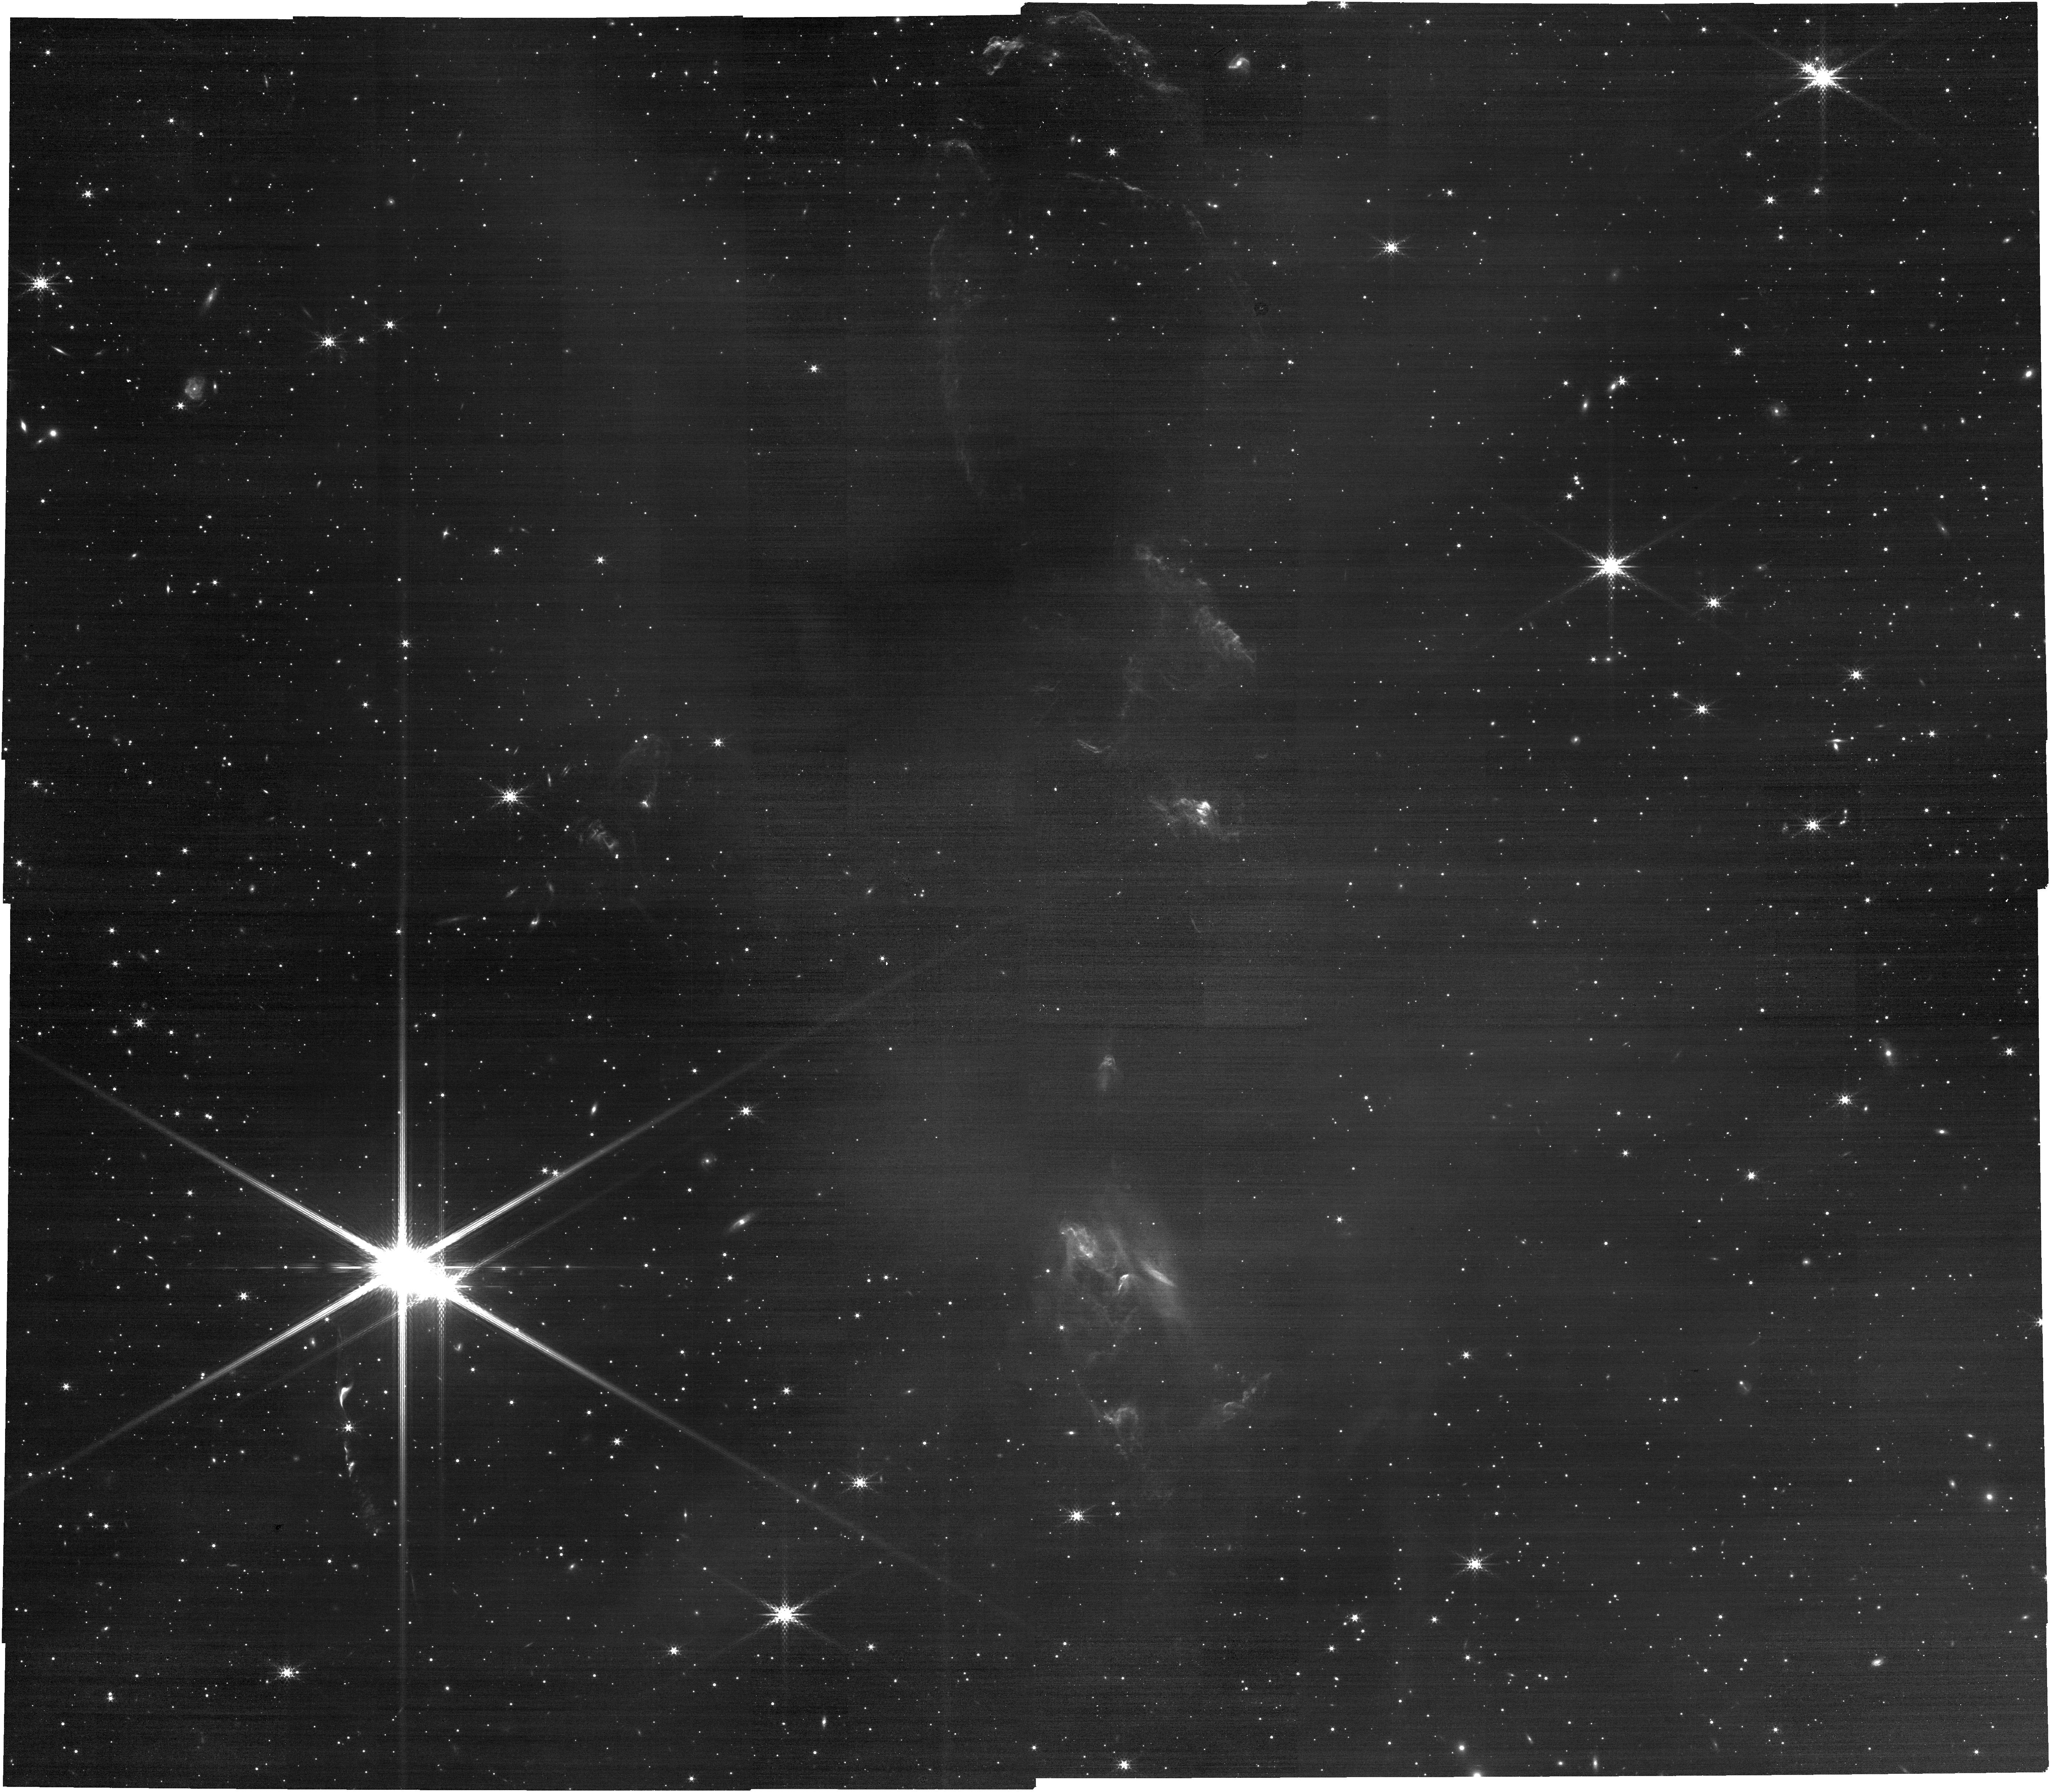
Target: IRAS16293-NIRCAM. Instrument: NIRCAM. Filter: F360M. Exposure: 14 min. Observation ID: jw03222-o001_t002_nircam_clear-f360m

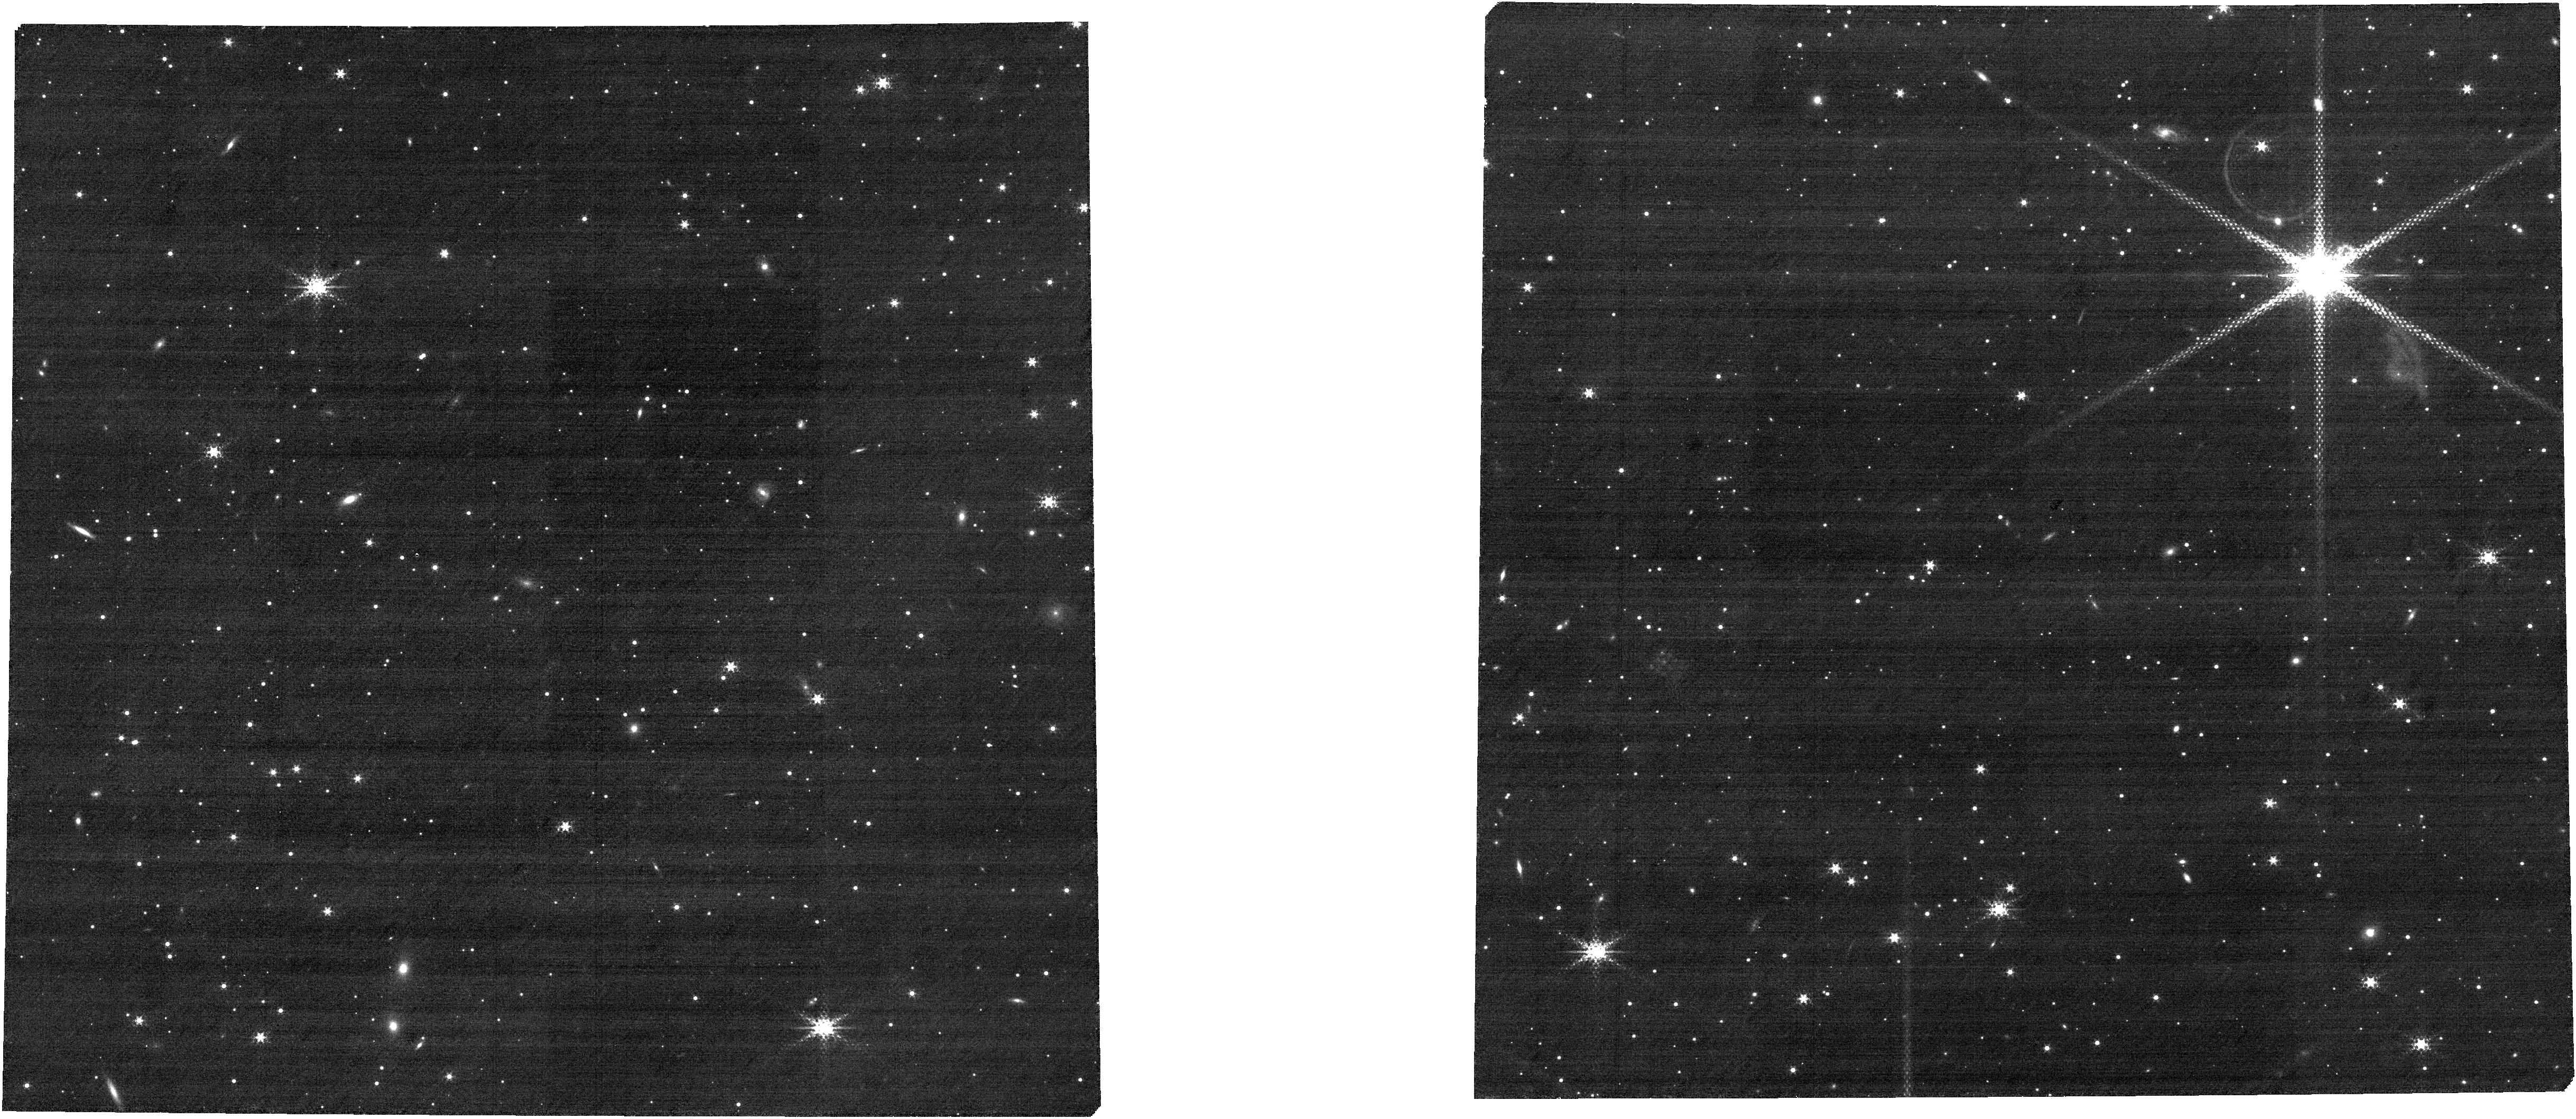
Target: IRAS16293_MSA_Cat_6Feb2024. Instrument: NIRCAM. Filter: F322W2+F323N. Exposure: 31 min. Observation ID: jw03222-o002_t003_nircam_f322w2-f323n

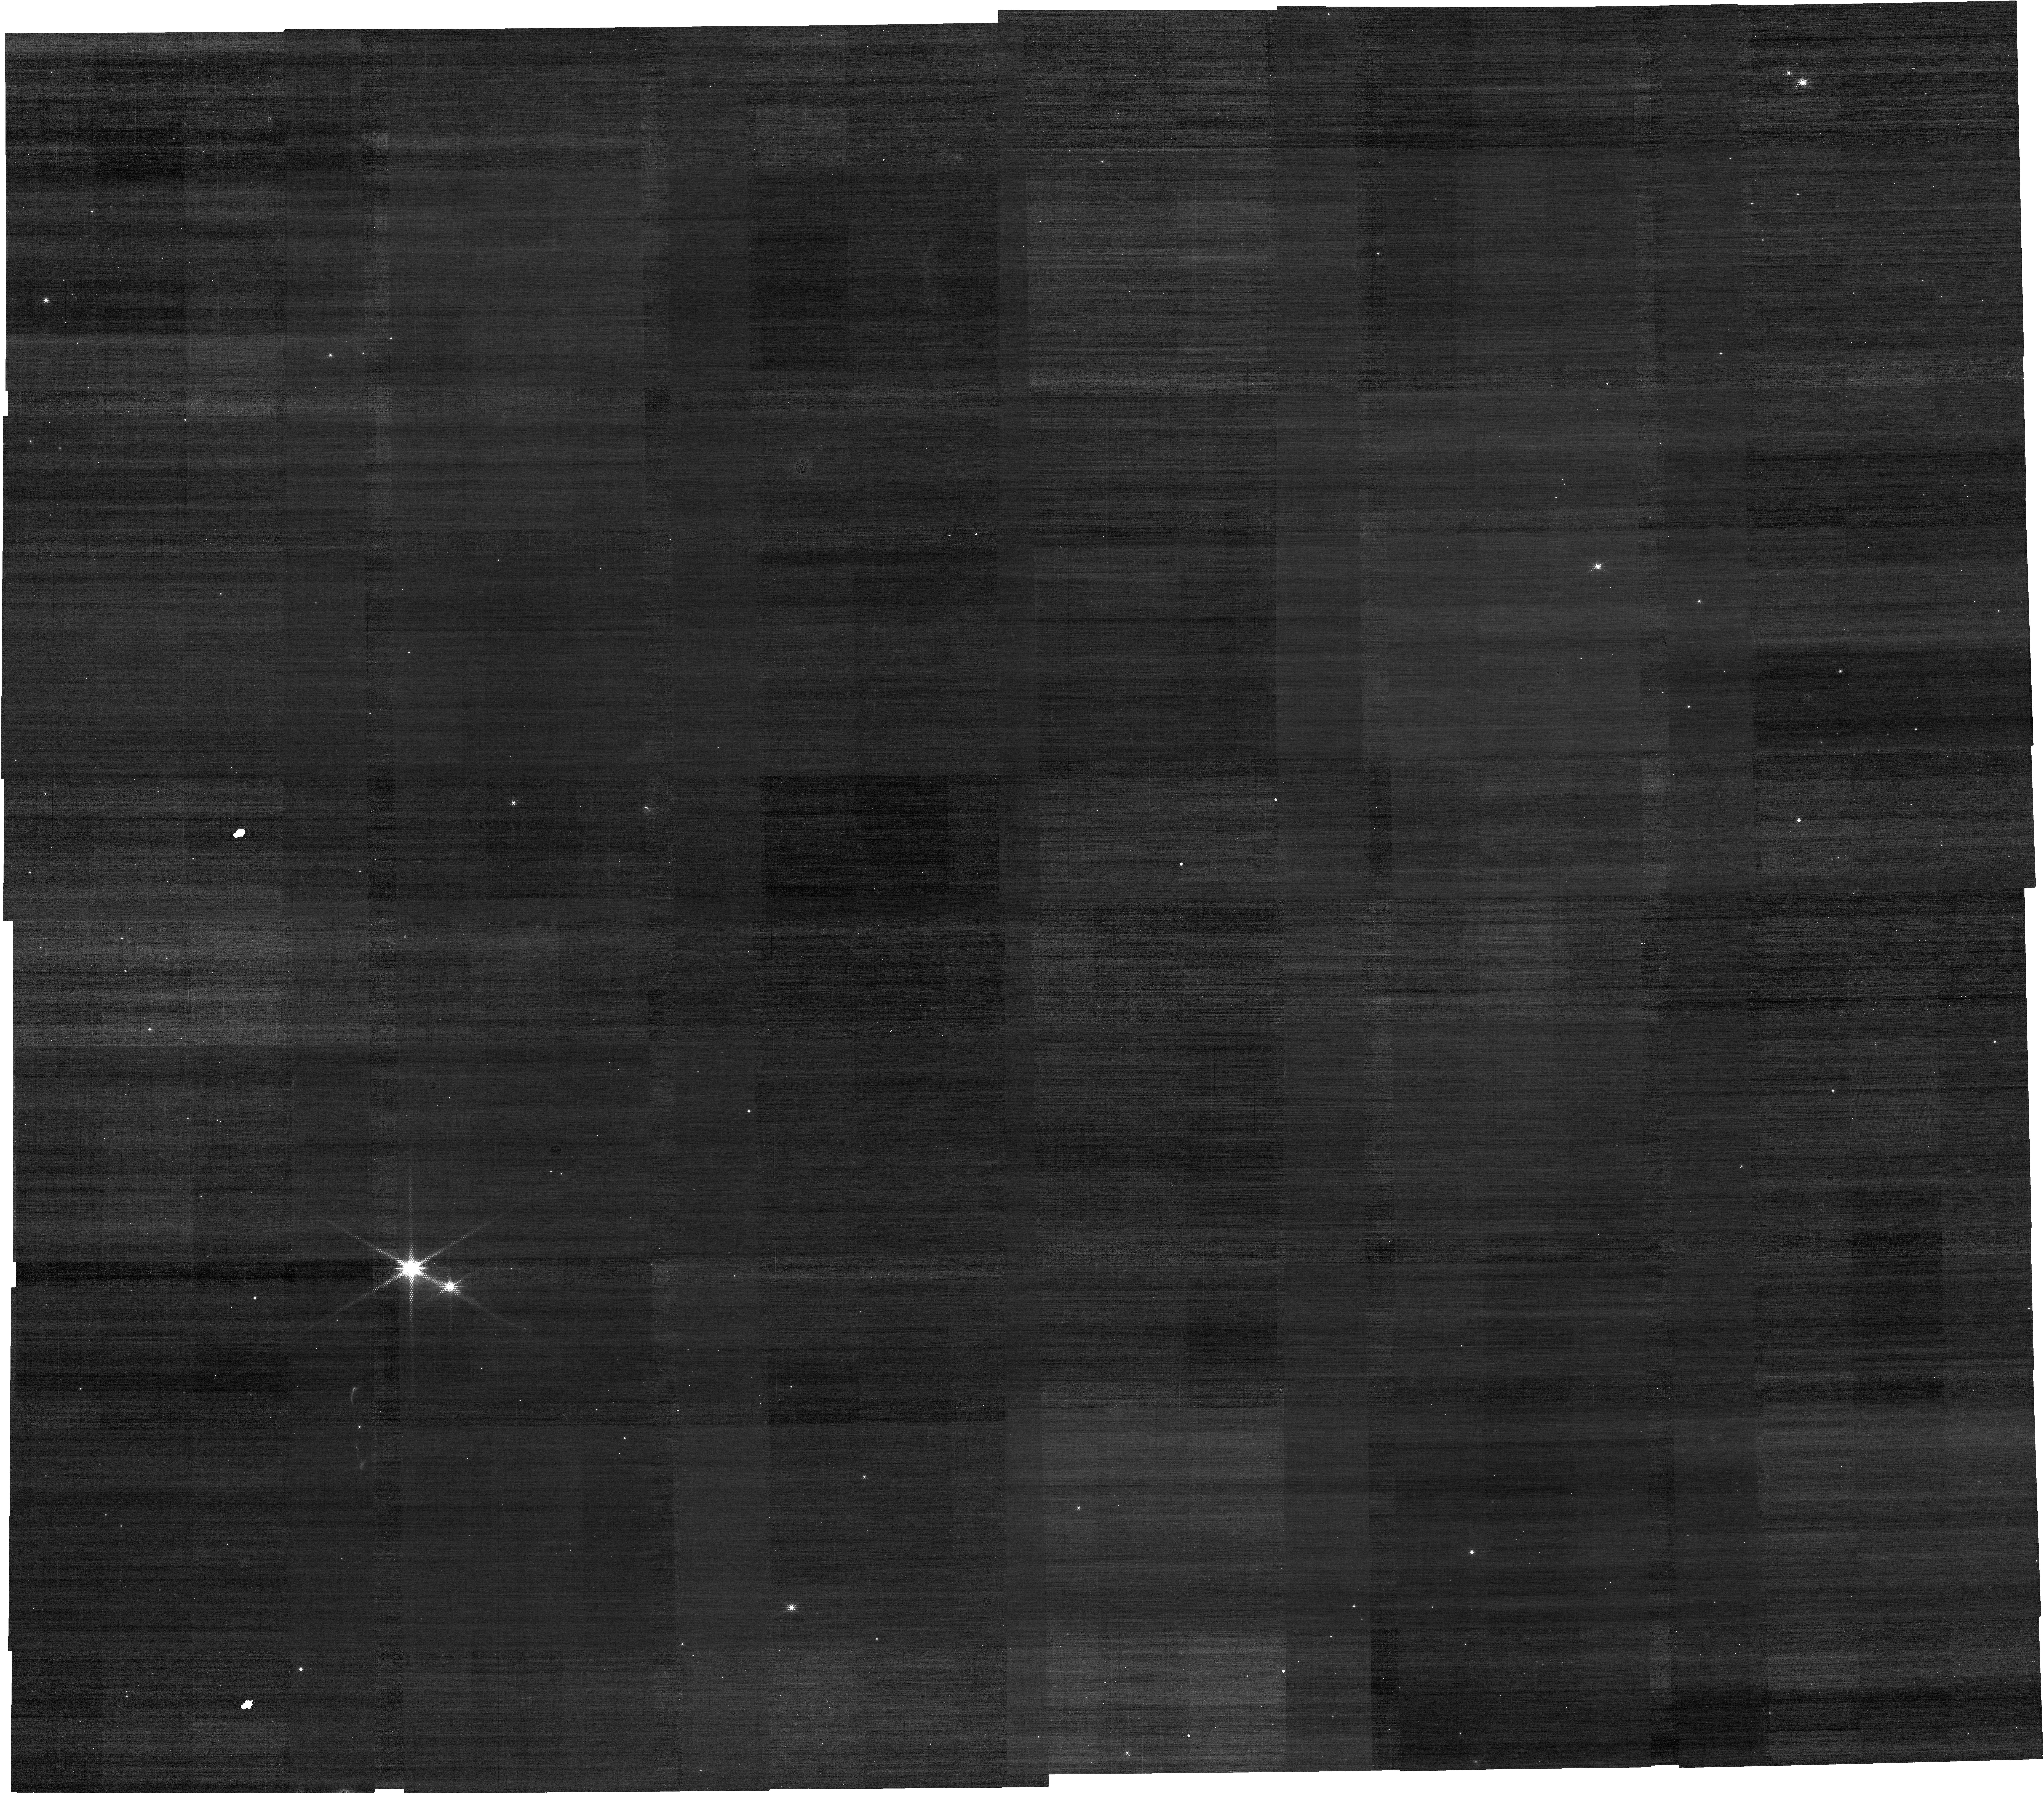
Target: IRAS16293-NIRCAM. Instrument: NIRCAM. Filter: F212N. Exposure: 14 min. Observation ID: jw03222-o001_t002_nircam_clear-f212n

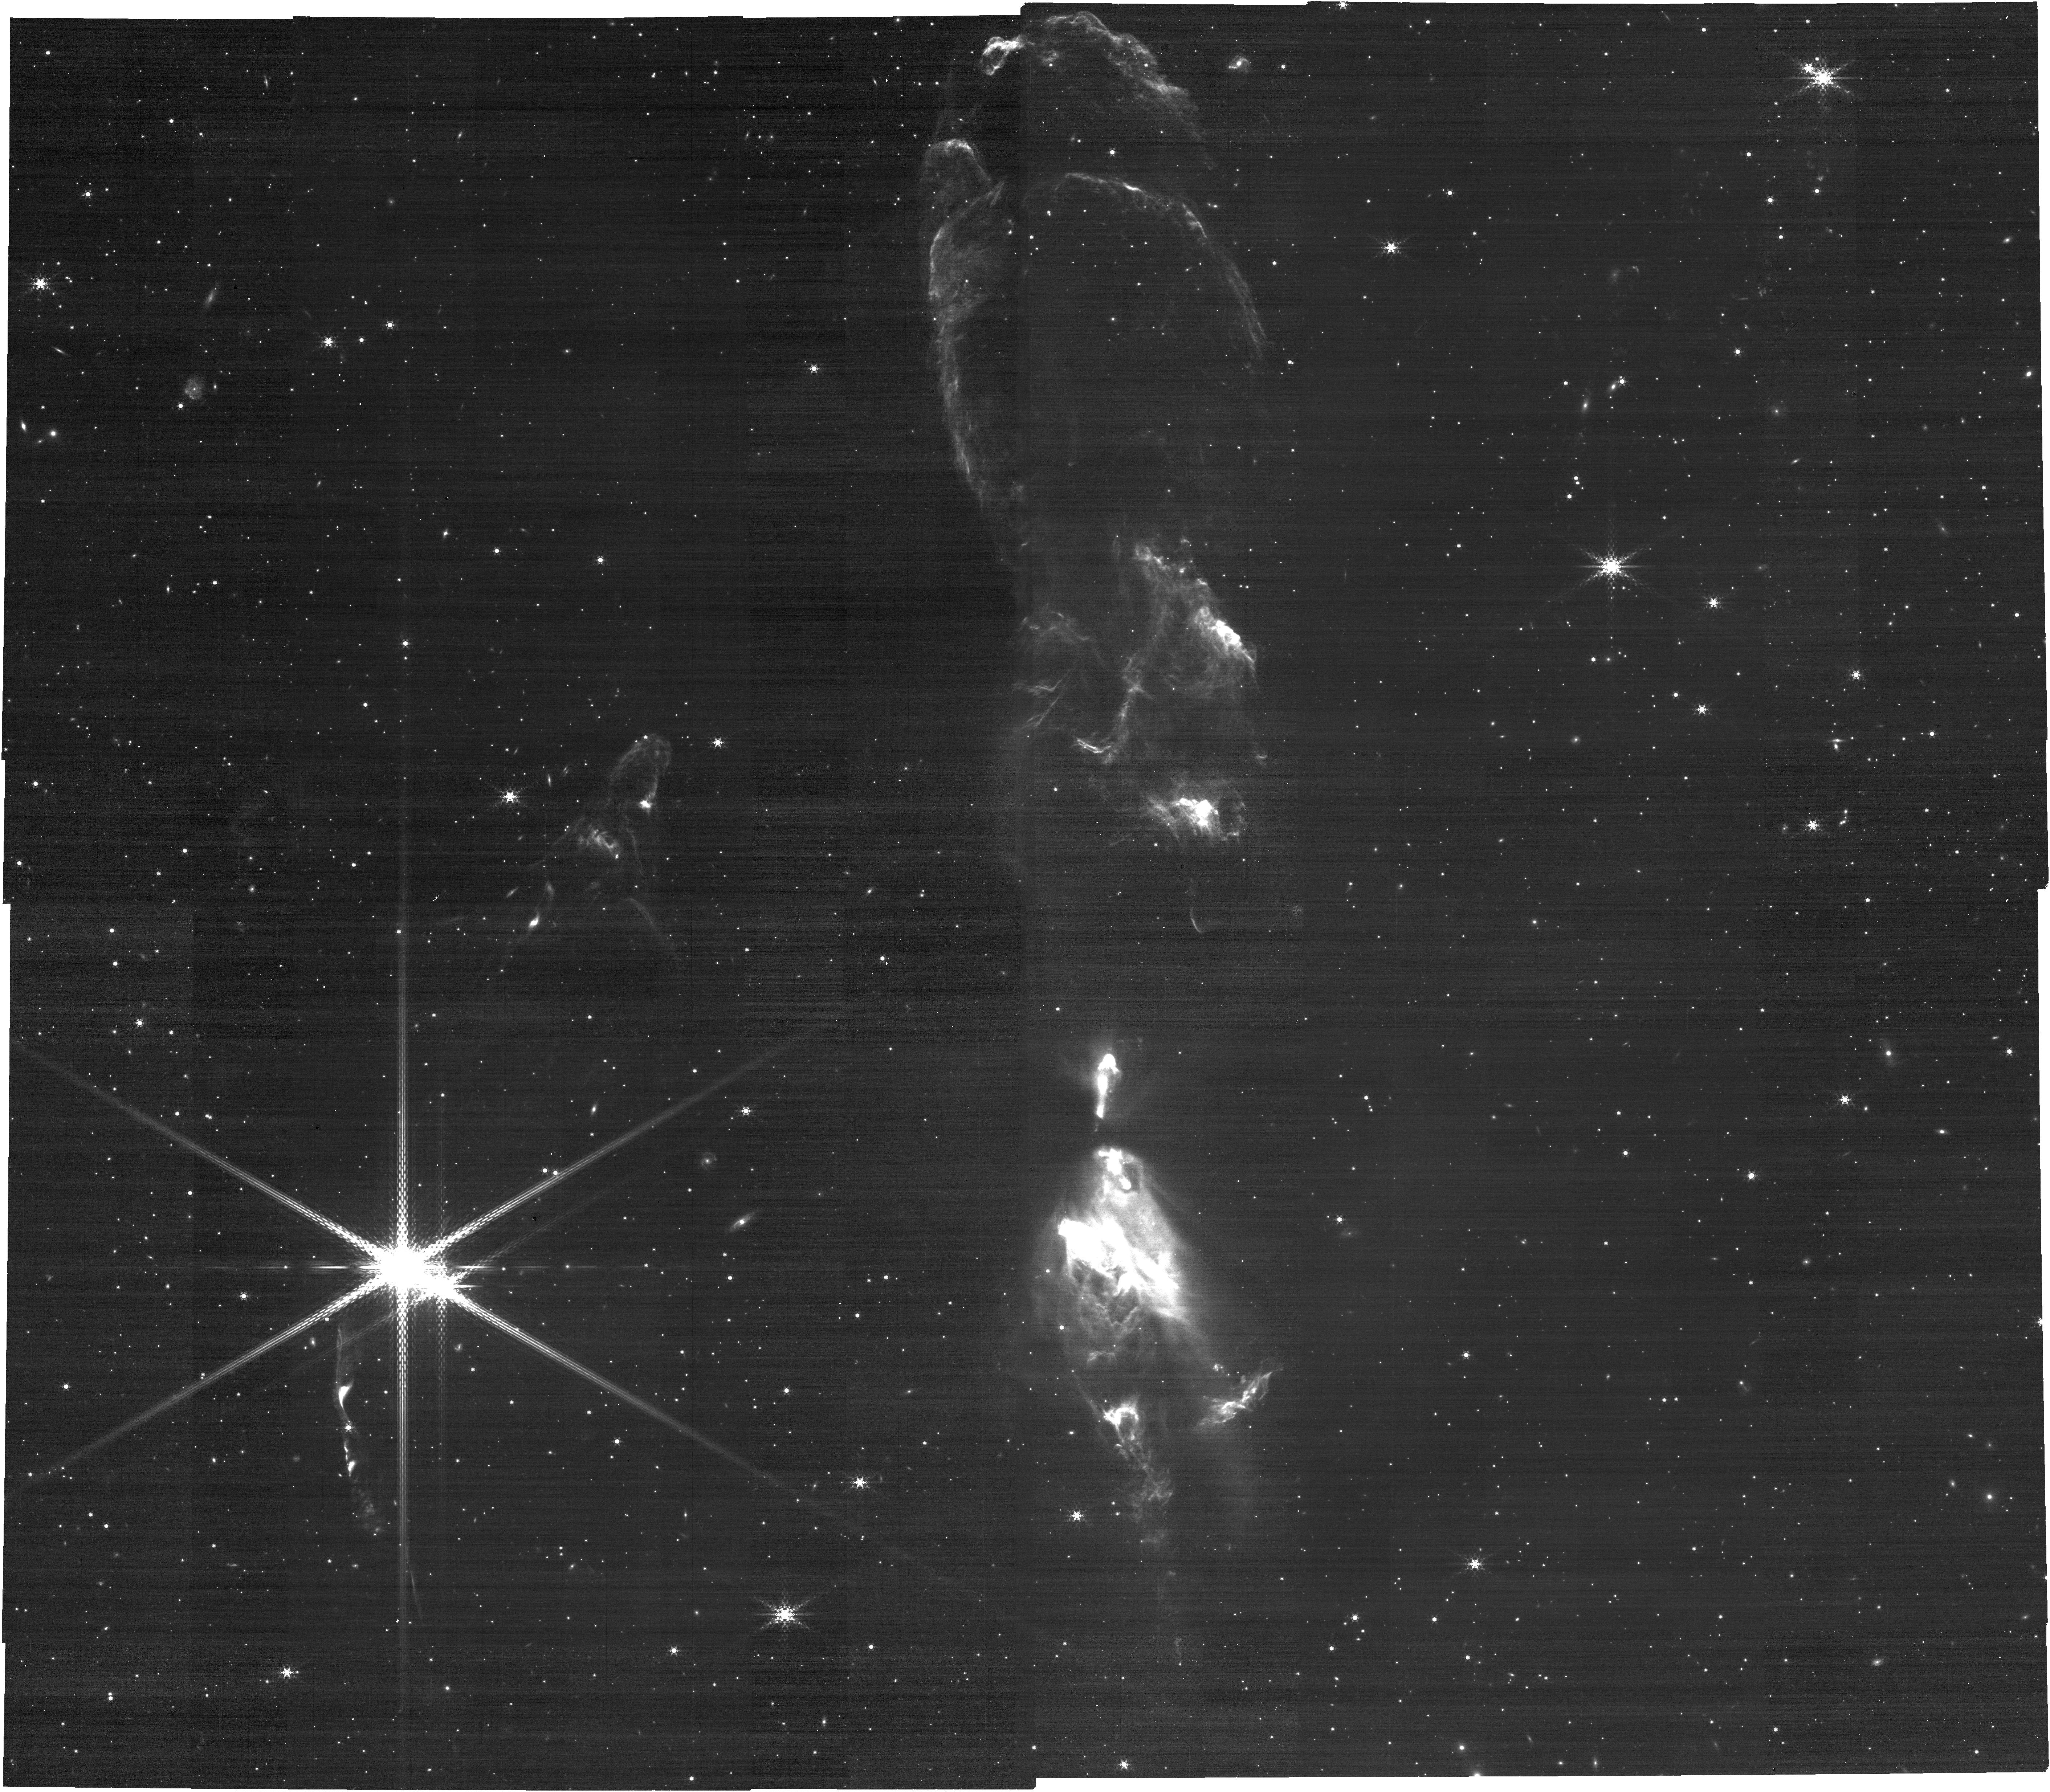
Target: IRAS16293-NIRCAM. Instrument: NIRCAM. Filter: F480M. Exposure: 14 min. Observation ID: jw03222-o001_t002_nircam_clear-f480m

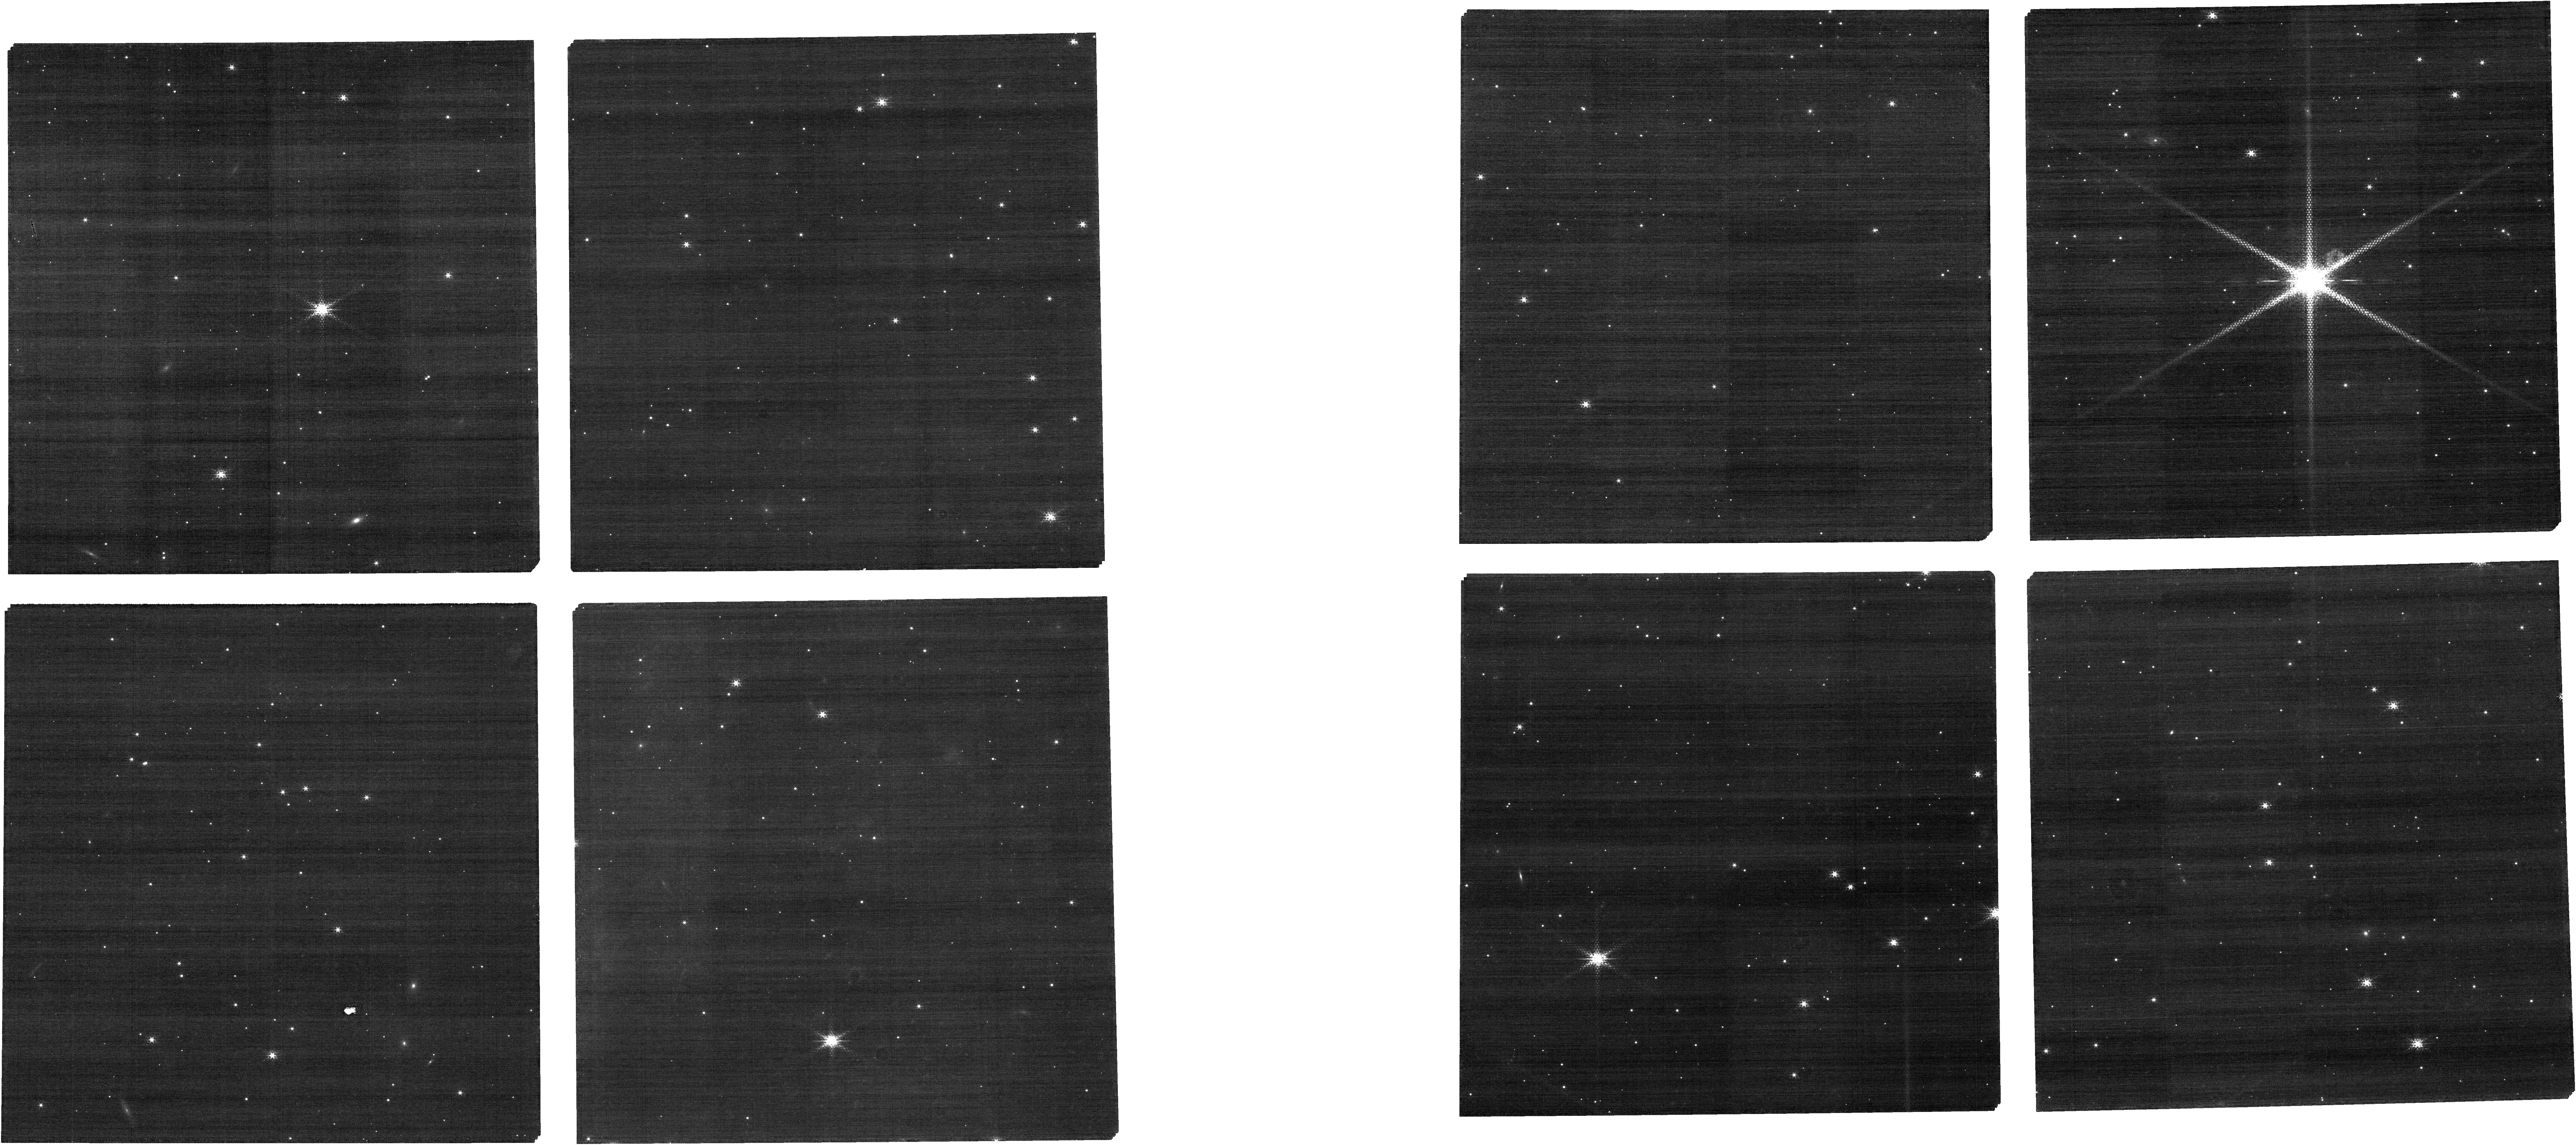
Target: IRAS16293_MSA_Cat_6Feb2024. Instrument: NIRCAM. Filter: F187N. Exposure: 31 min. Observation ID: jw03222-o002_t003_nircam_clear-f187n

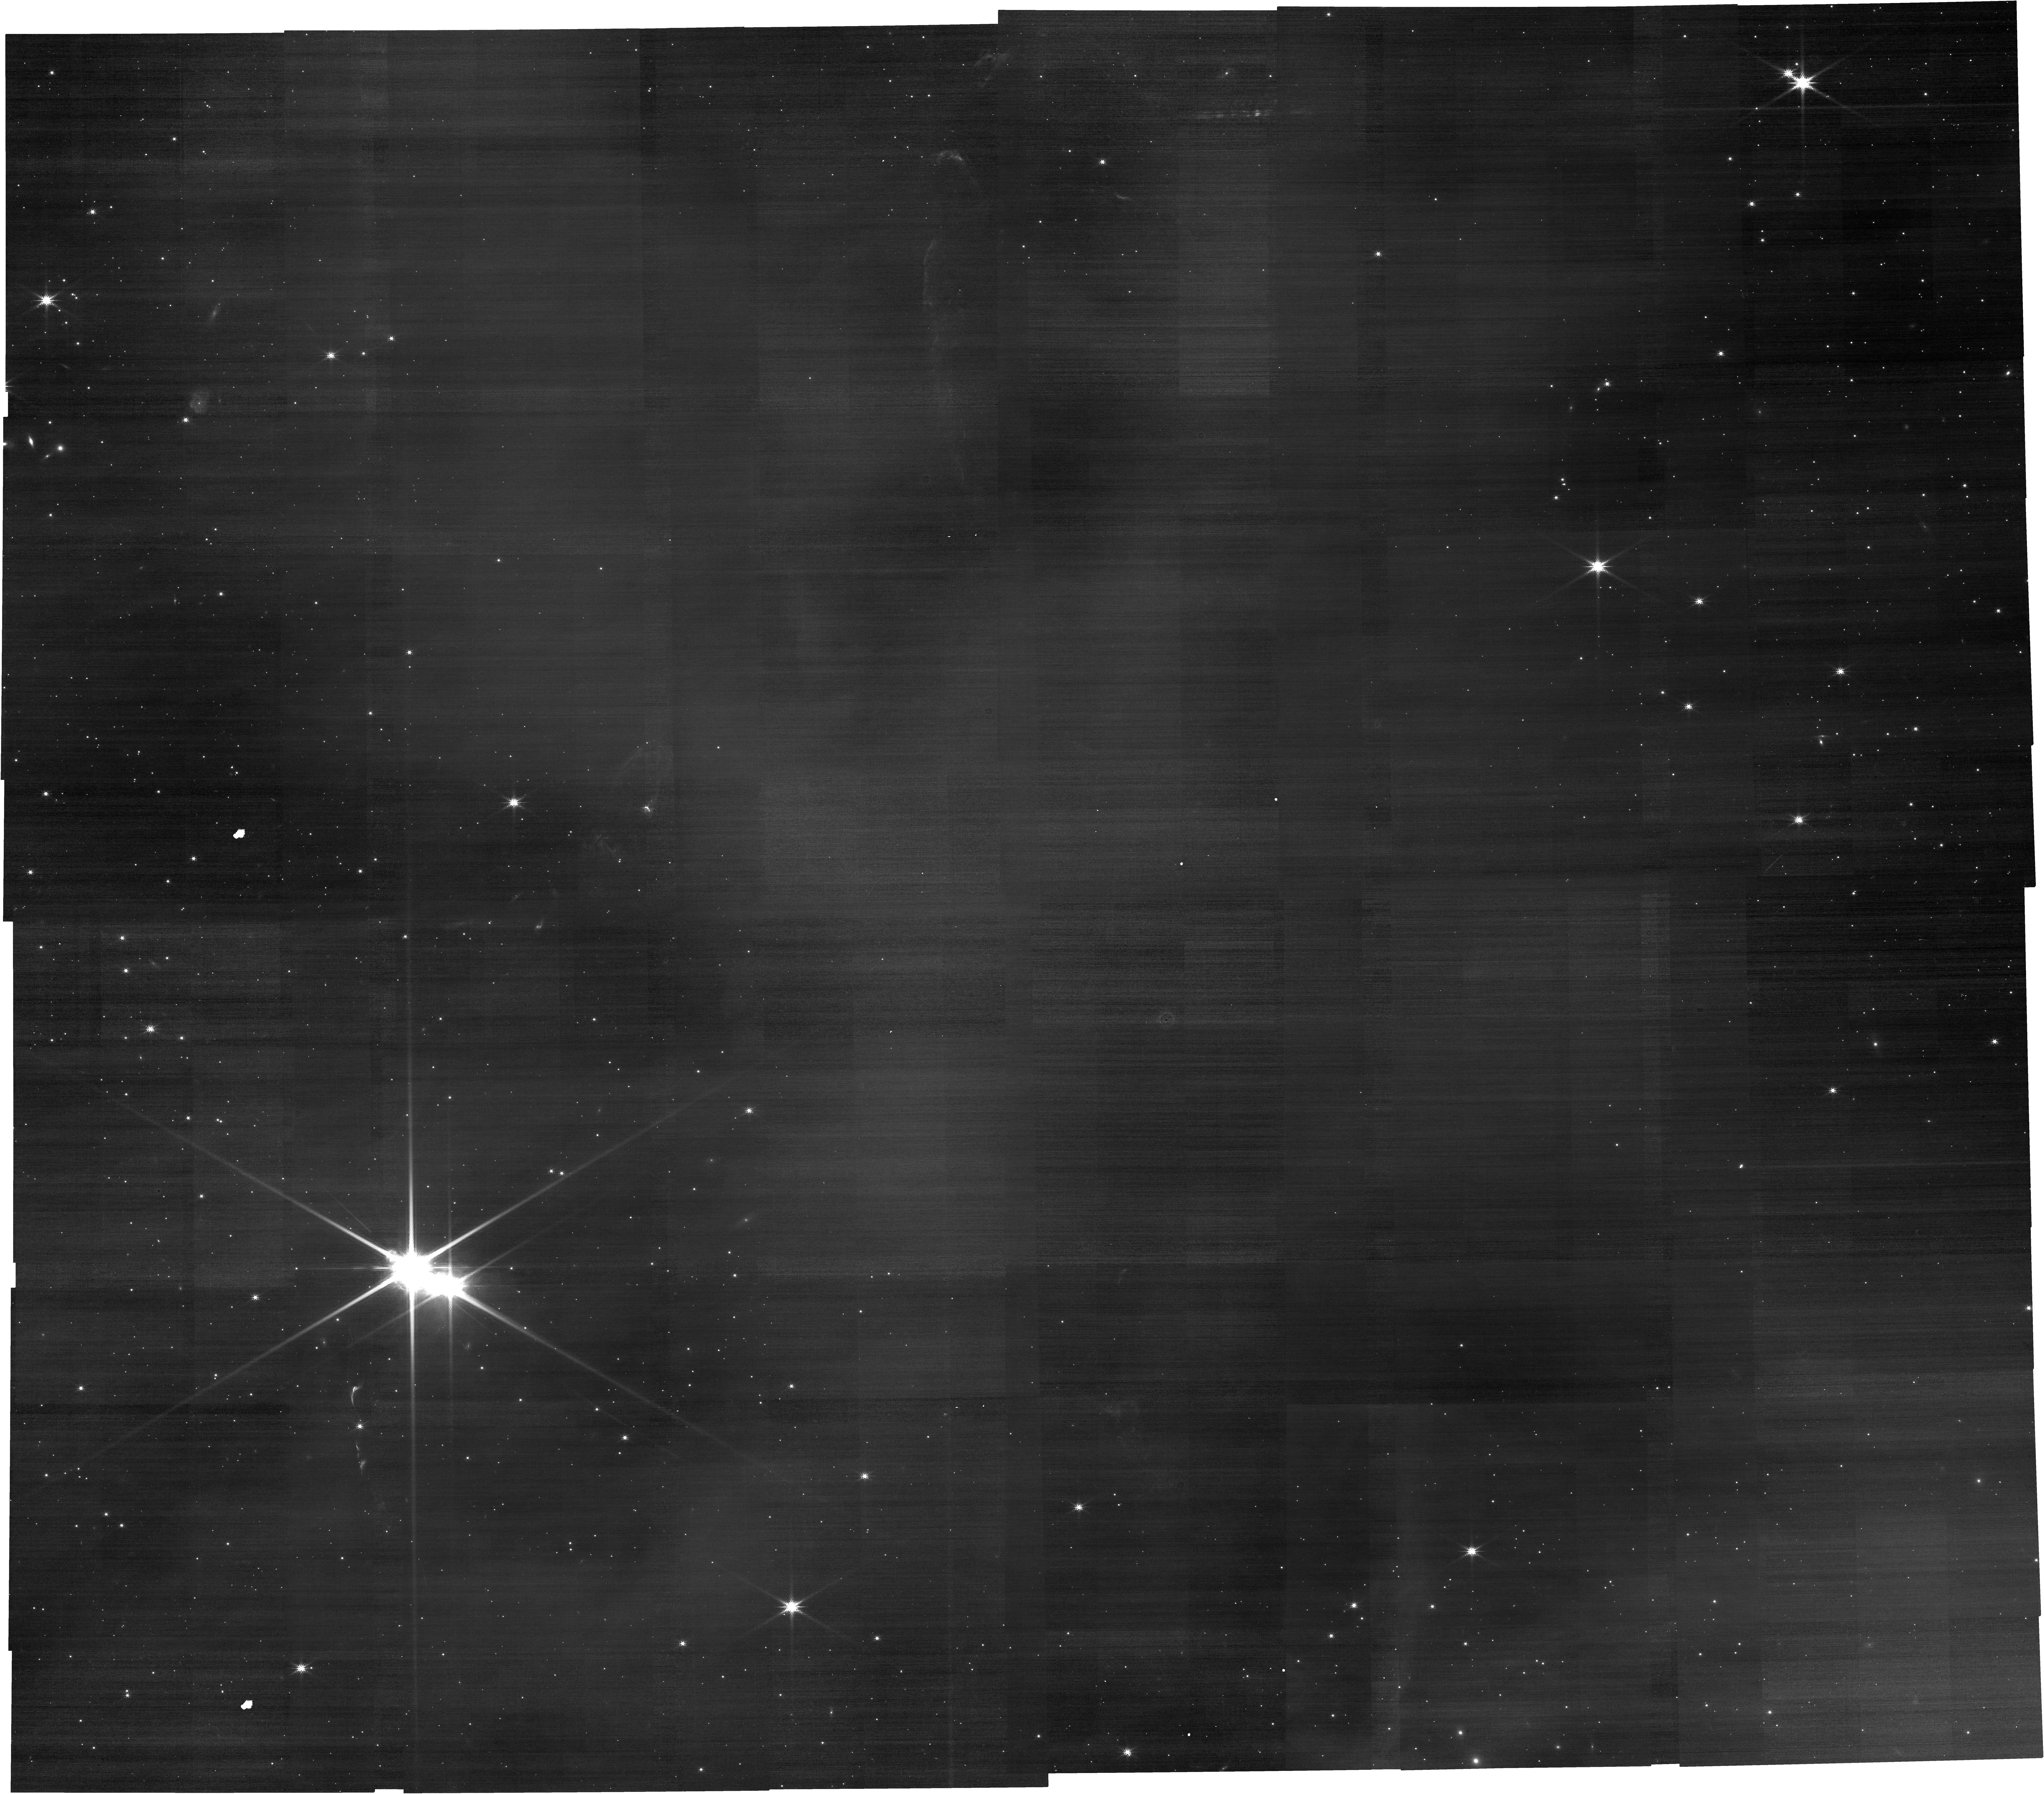
Target: IRAS16293-NIRCAM. Instrument: NIRCAM. Filter: F200W. Exposure: 14 min. Observation ID: jw03222-o001_t002_nircam_clear-f200w

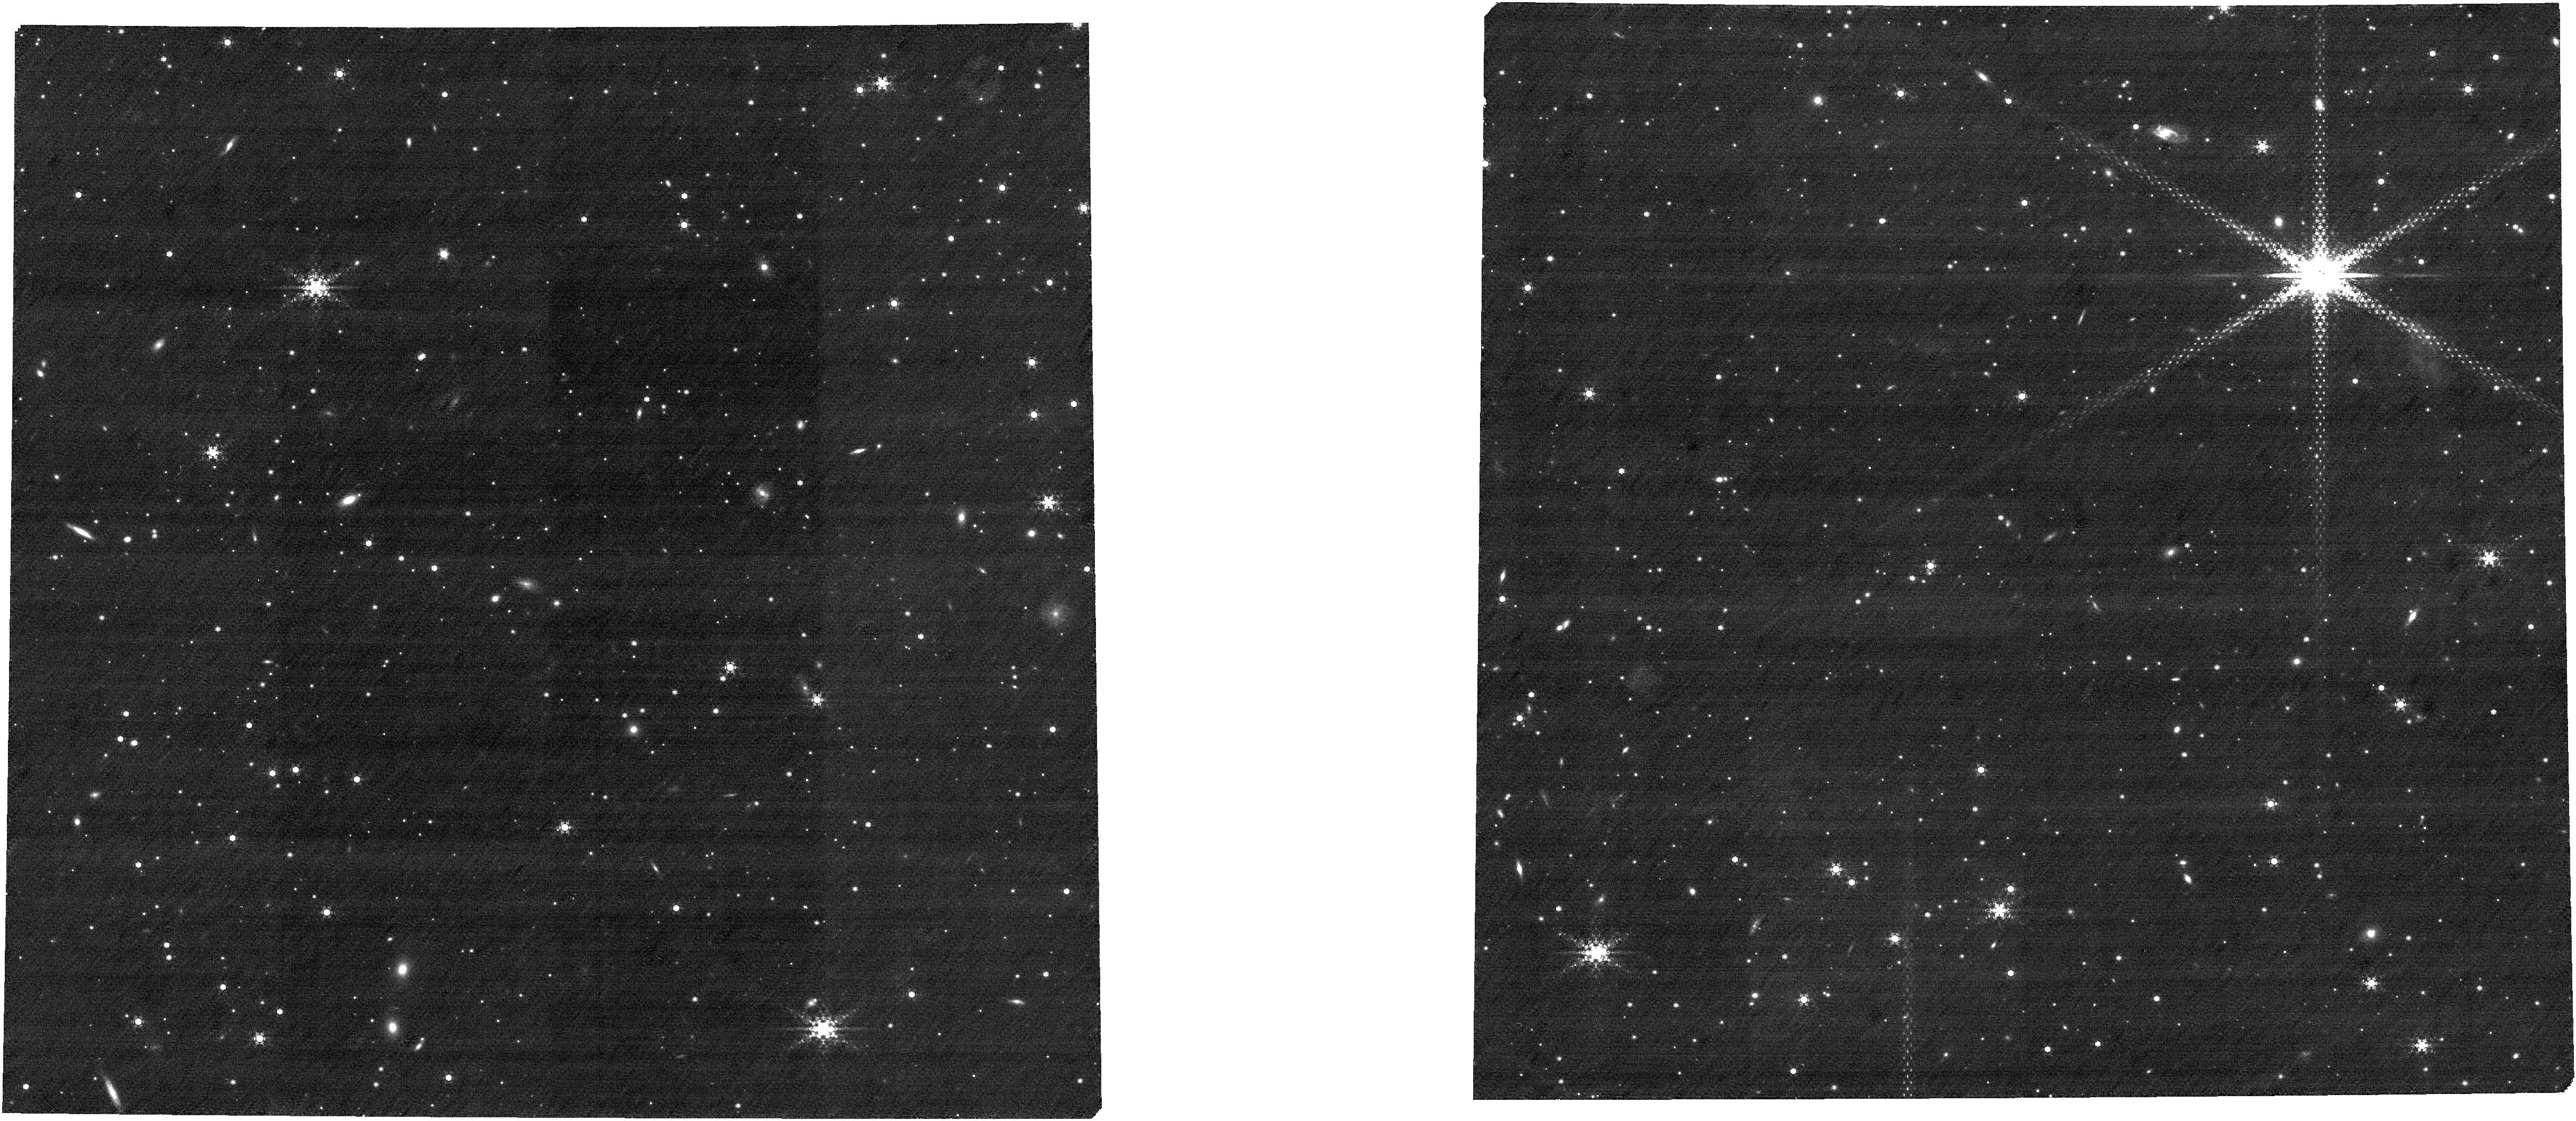
Target: IRAS16293_MSA_Cat_6Feb2024. Instrument: NIRCAM. Filter: F444W+F470N. Exposure: 2.6 h. Observation ID: jw03222-o002_t003_nircam_f444w-f470n

Cask-strength clouds: high percentage of methanol and HDO ices (PI: Drozdovskaya, Maria Nikolayevna)

Understanding the chemical inventory from clouds to planets is a major task in astrochemistry. Low-mass star-forming regions are teeming with complex organic molecules, but the exact combination of gas-phase and grain-surface chemical processes responsible for their synthesis is intensely debated. A key question is to what extent such molecules stem from the prestellar cores that birth the protostars? The trail of water, the dominant volatile, has been intensively studied through deuteration. The HDO/H2O ratio has been used to demonstrate that the water in cores may be connected with water in protoplanetary disks, comets, and the Earth’s oceans. However, only a tentative measurement of this ratio exists for interstellar ices, where these molecules originate from. We seek to investigate the chemical composition of ices in the L1689N dark cloud that houses the best-characterized, chemically diverse low-mass protostellar system IRAS 16293-2422 A/B, and the adjacent prestellar core I16293E with some of the highest measured levels of deuteration. With NIRSpec MOS, we will determine the abundances of CO, CO2, H2O, and CH3OH ices in at least a dozen positions in this cloud. We will verify if the tremendous chemical wealth of IRAS 16293-2422 A/B is correlated with high mthanol ice column densities as expected in the scenario of grain-surface chemistry. The requested sensitivity will constrain HDO ice in the most D-rich I16293E source. Finally, we will probe for the first time if the ice available for the formation of protostars and protoplanetary disks depends on the age of birth cloud and the number of stars that have already formed there.